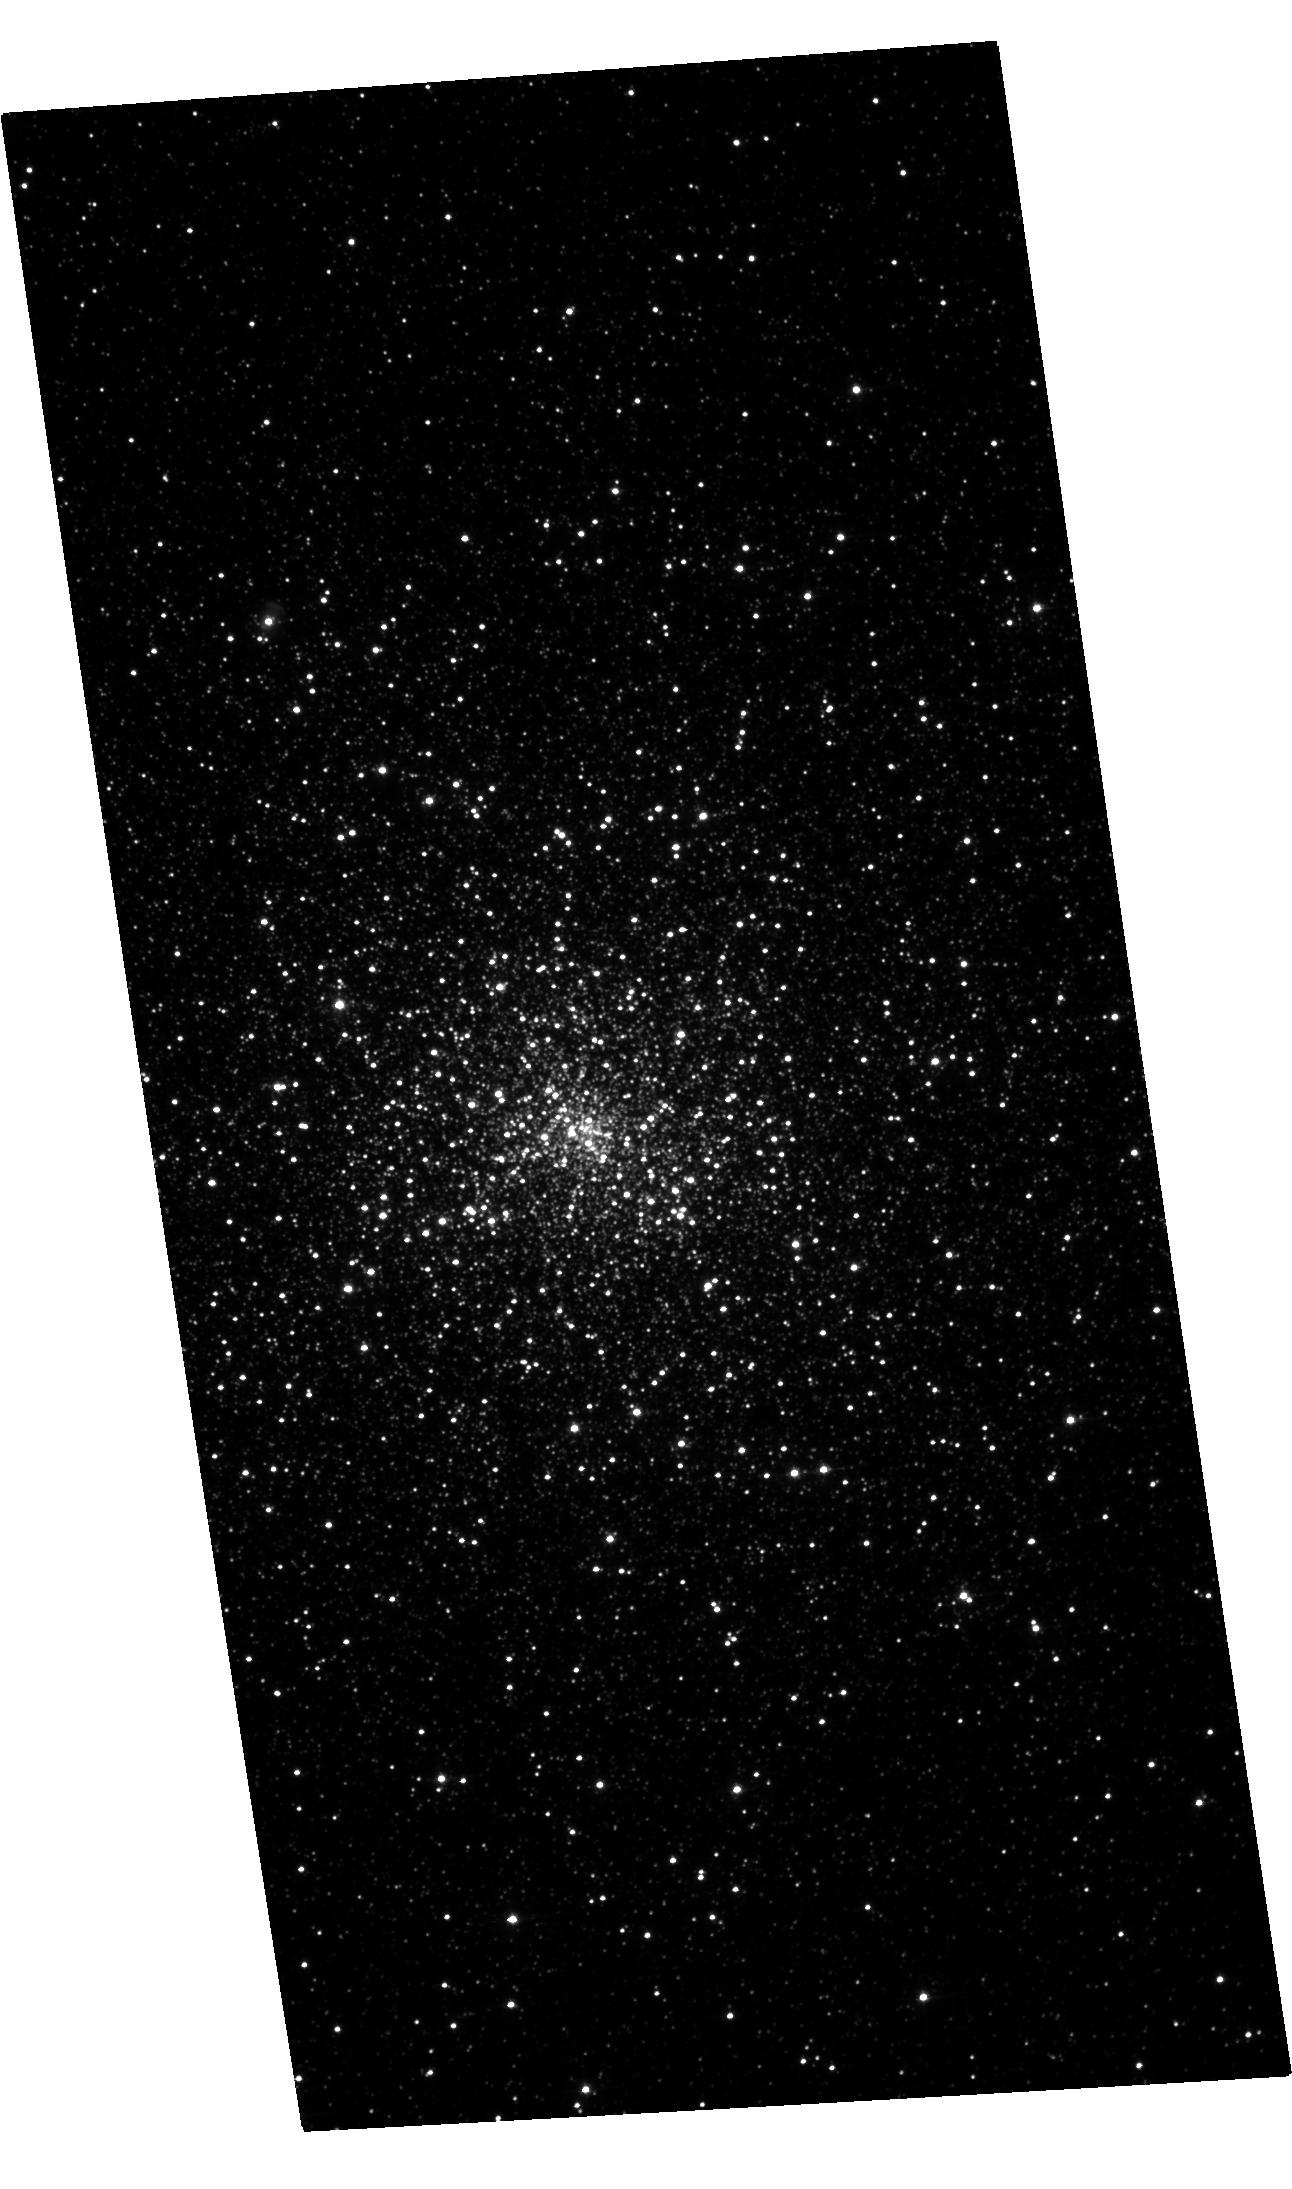
Target: M15-TRANSIENT. Instrument: ACS/WFC. Filter: F435W. Exposure: 23 min. Observation ID: hst_16839_01_acs_wfc_f435w_jerh01

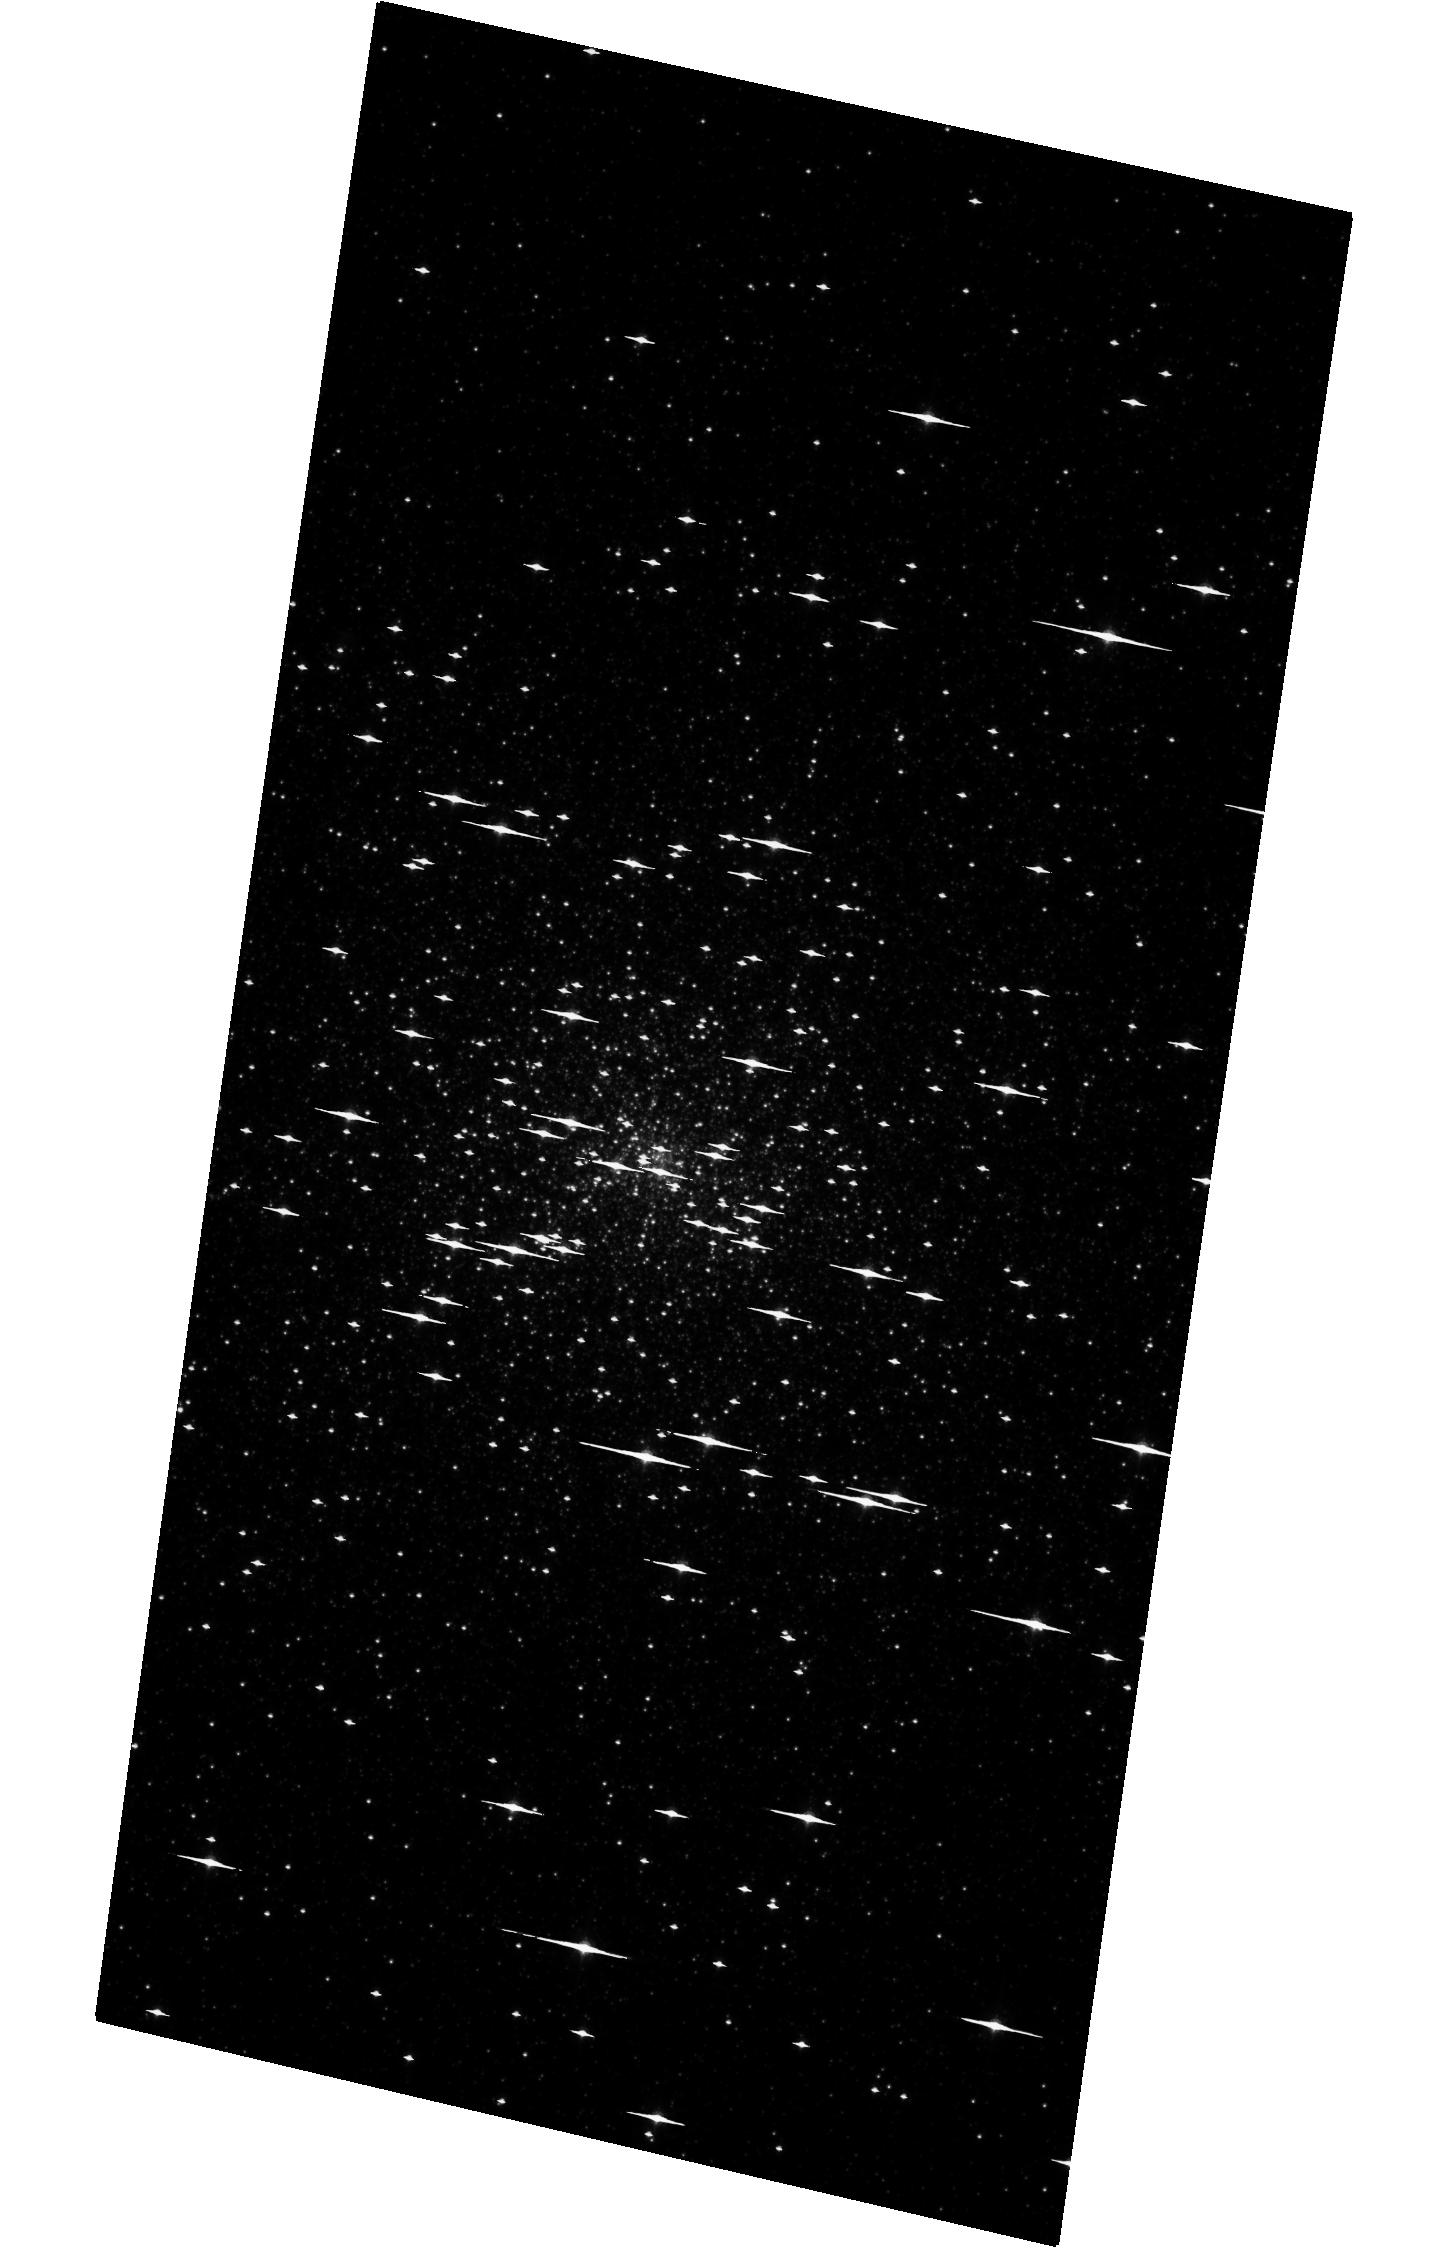
Target: M15-TRANSIENT. Instrument: ACS/WFC. Filter: F814W. Exposure: 11 min. Observation ID: hst_16839_03_acs_wfc_f814w_jerh03

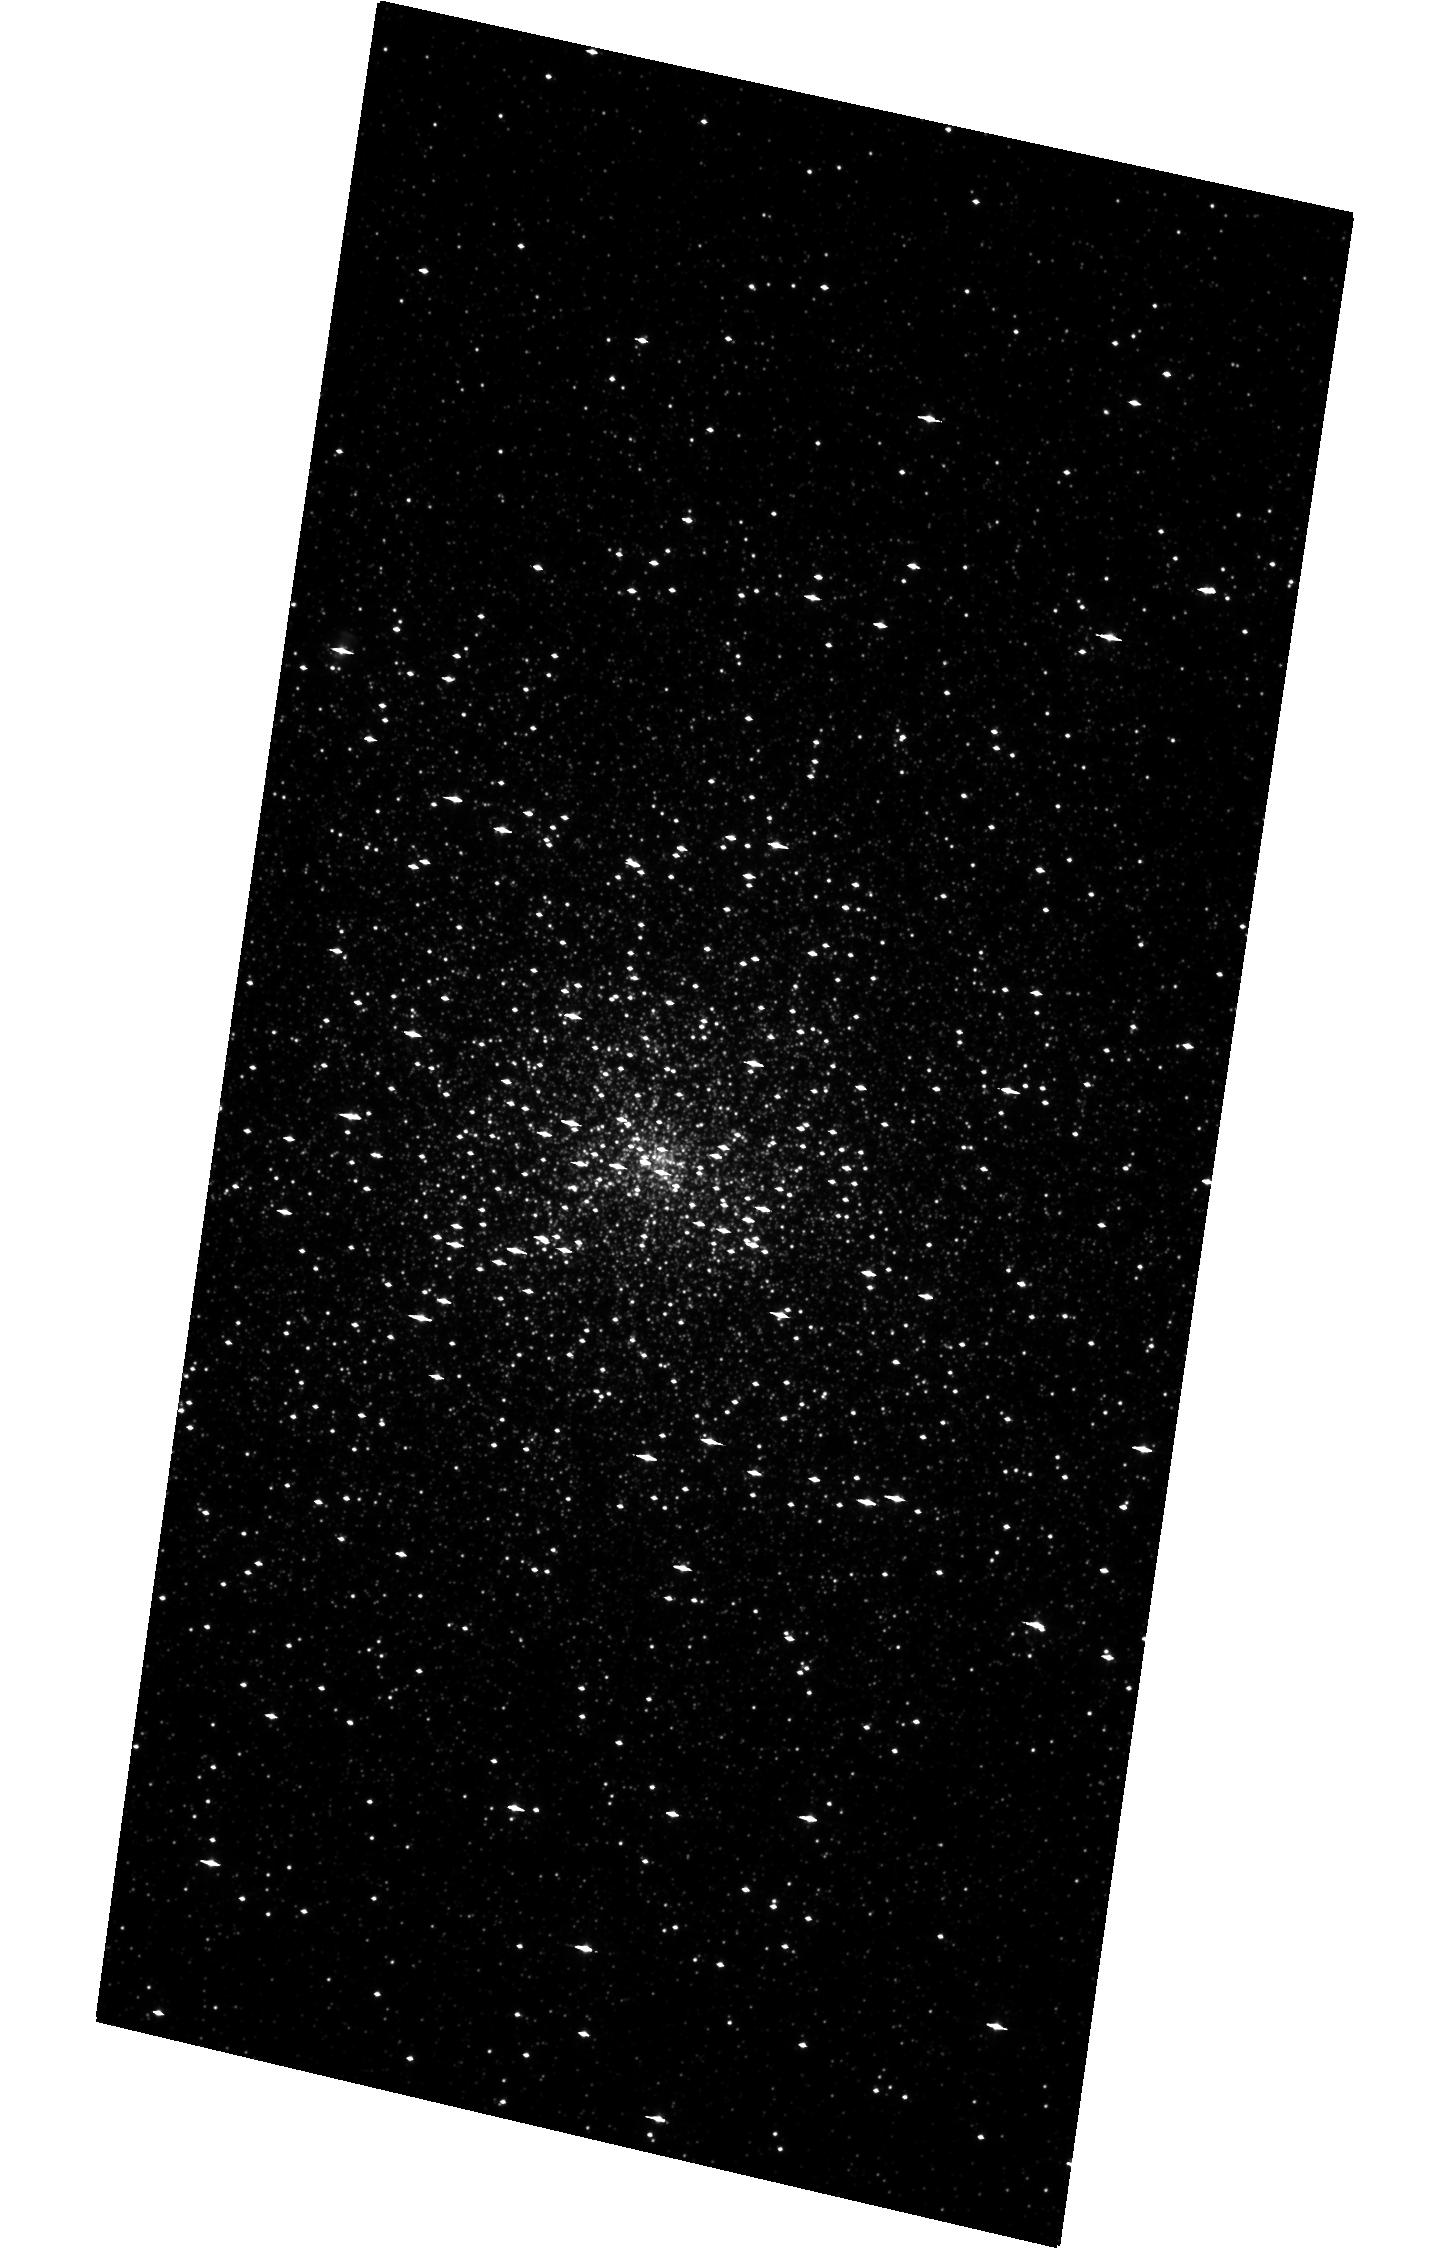
Target: M15-TRANSIENT. Instrument: ACS/WFC. Filter: F435W. Exposure: 14 min. Observation ID: hst_16839_03_acs_wfc_f435w_jerh03

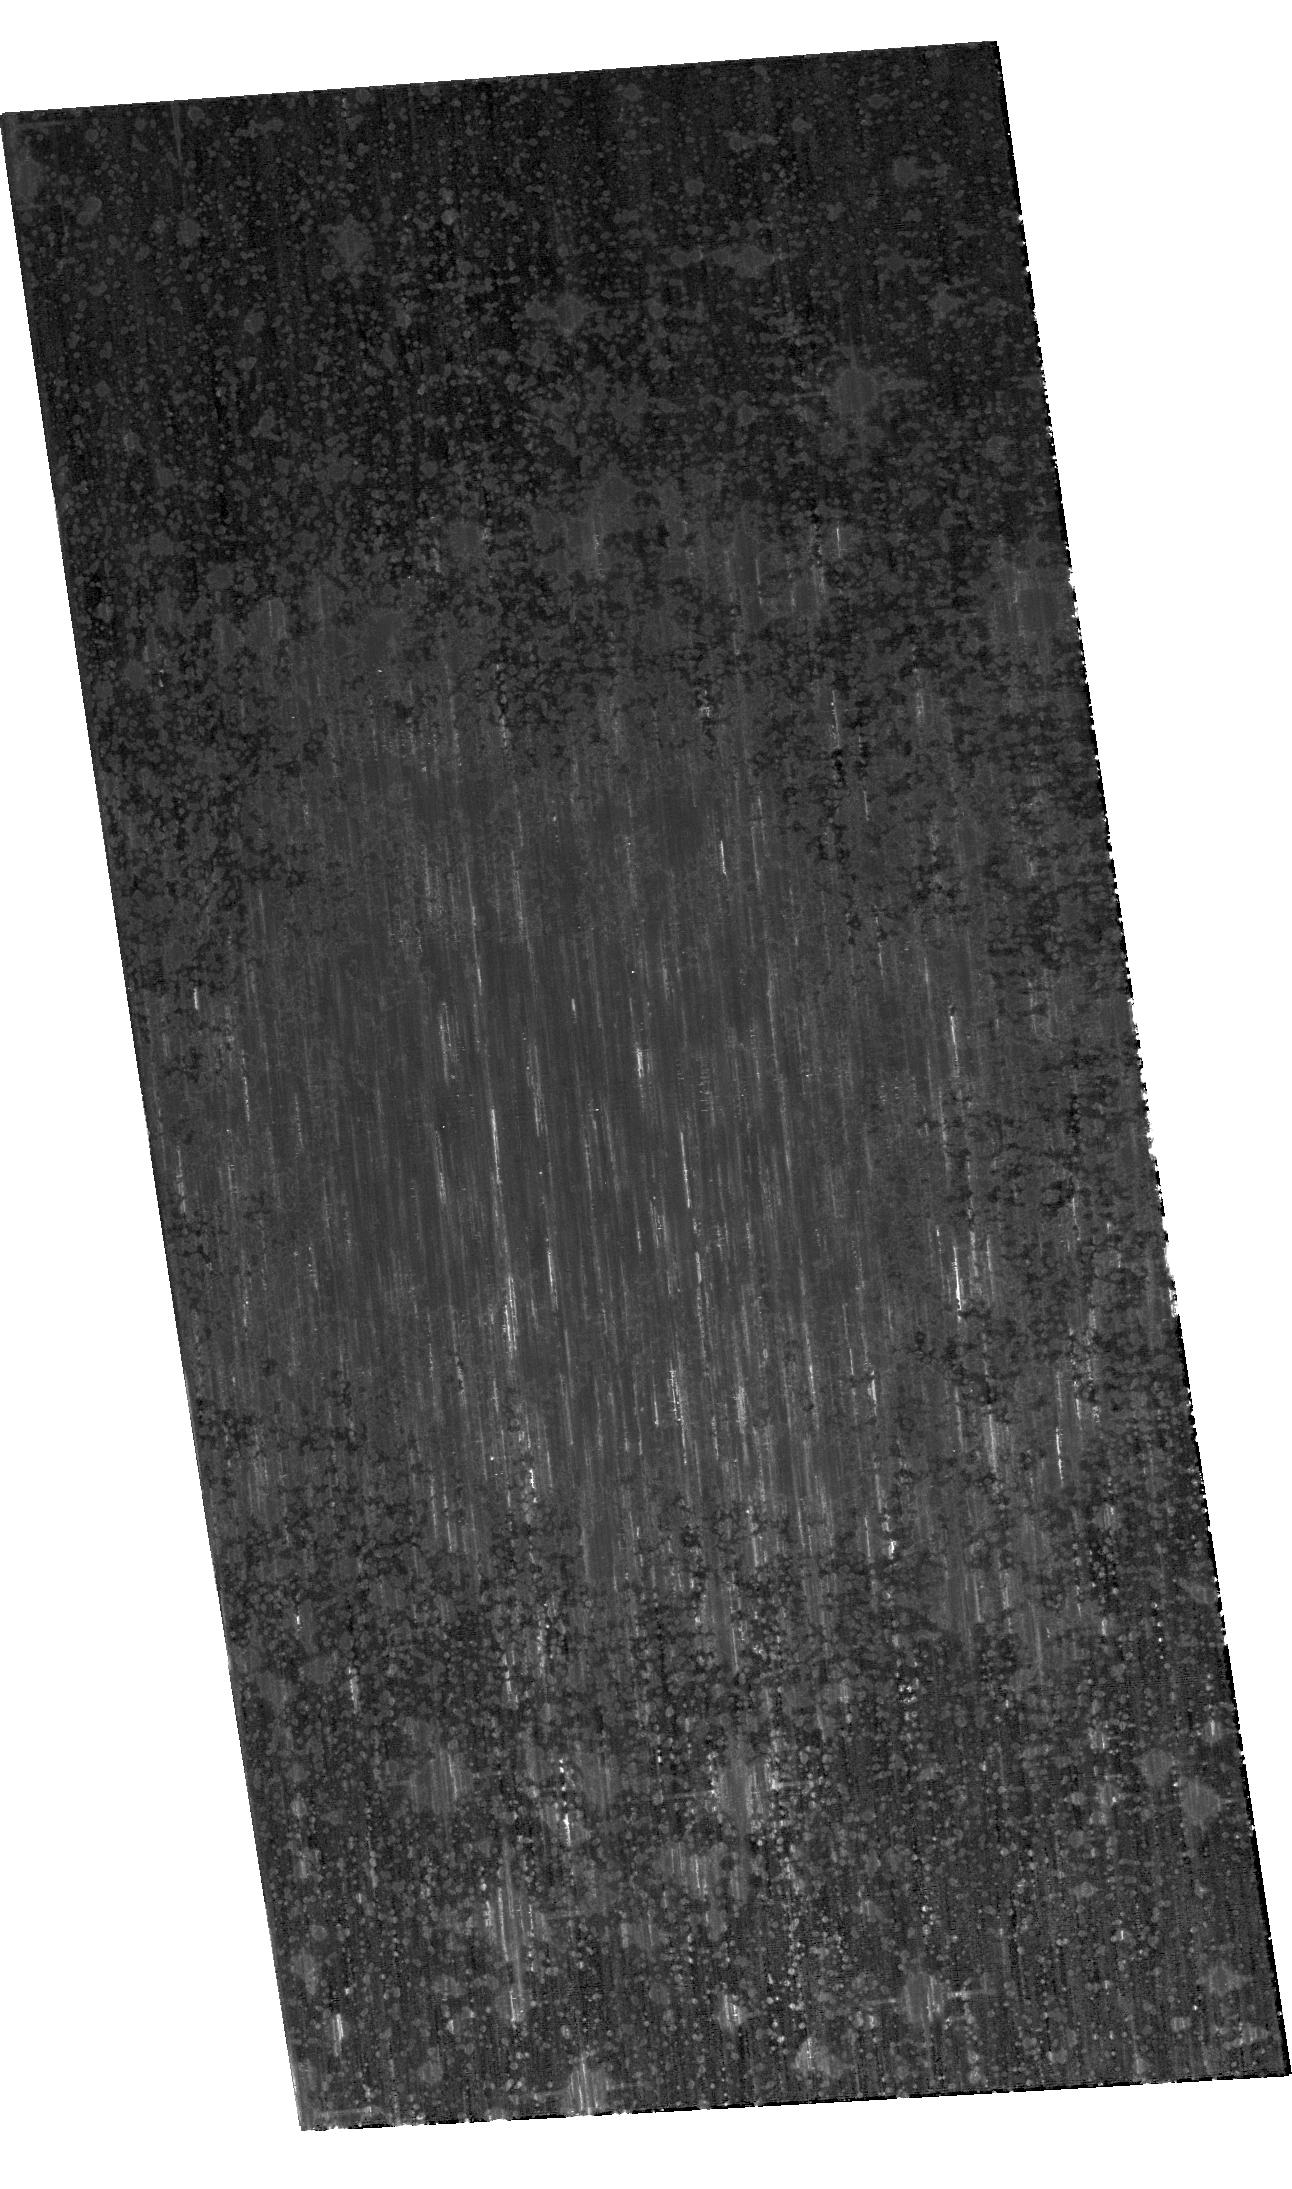
Target: M15-TRANSIENT. Instrument: ACS/WFC. Filter: F814W. Exposure: 12 min. Observation ID: hst_16839_01_acs_wfc_f814w_jerh01

Transient LMXBs in Globular Clusters (PI: Homan, Jeroen)

Since the discovery of globular cluster LMXBs in the 1970s, it was long assumed there was only one luminous LMXB per cluster. Deep Chandra observations of globular clusters have revealed that they contain numerous quiescent LMXB systems, any of which could go into outburst. Past Chandra studies have shown that globular clusters can indeed harbor multiple transients and that more quiescent LMXBs are hiding under the sensitivity limits of even relatively deep Chandra exposures. Here we propose a Chandra program to precisely localize new transients in globular clusters, with the aim of gaining better insight into globular cluster LMXB populations. As part of this effort we further request HST observations to identify the optical counterparts of these transients.